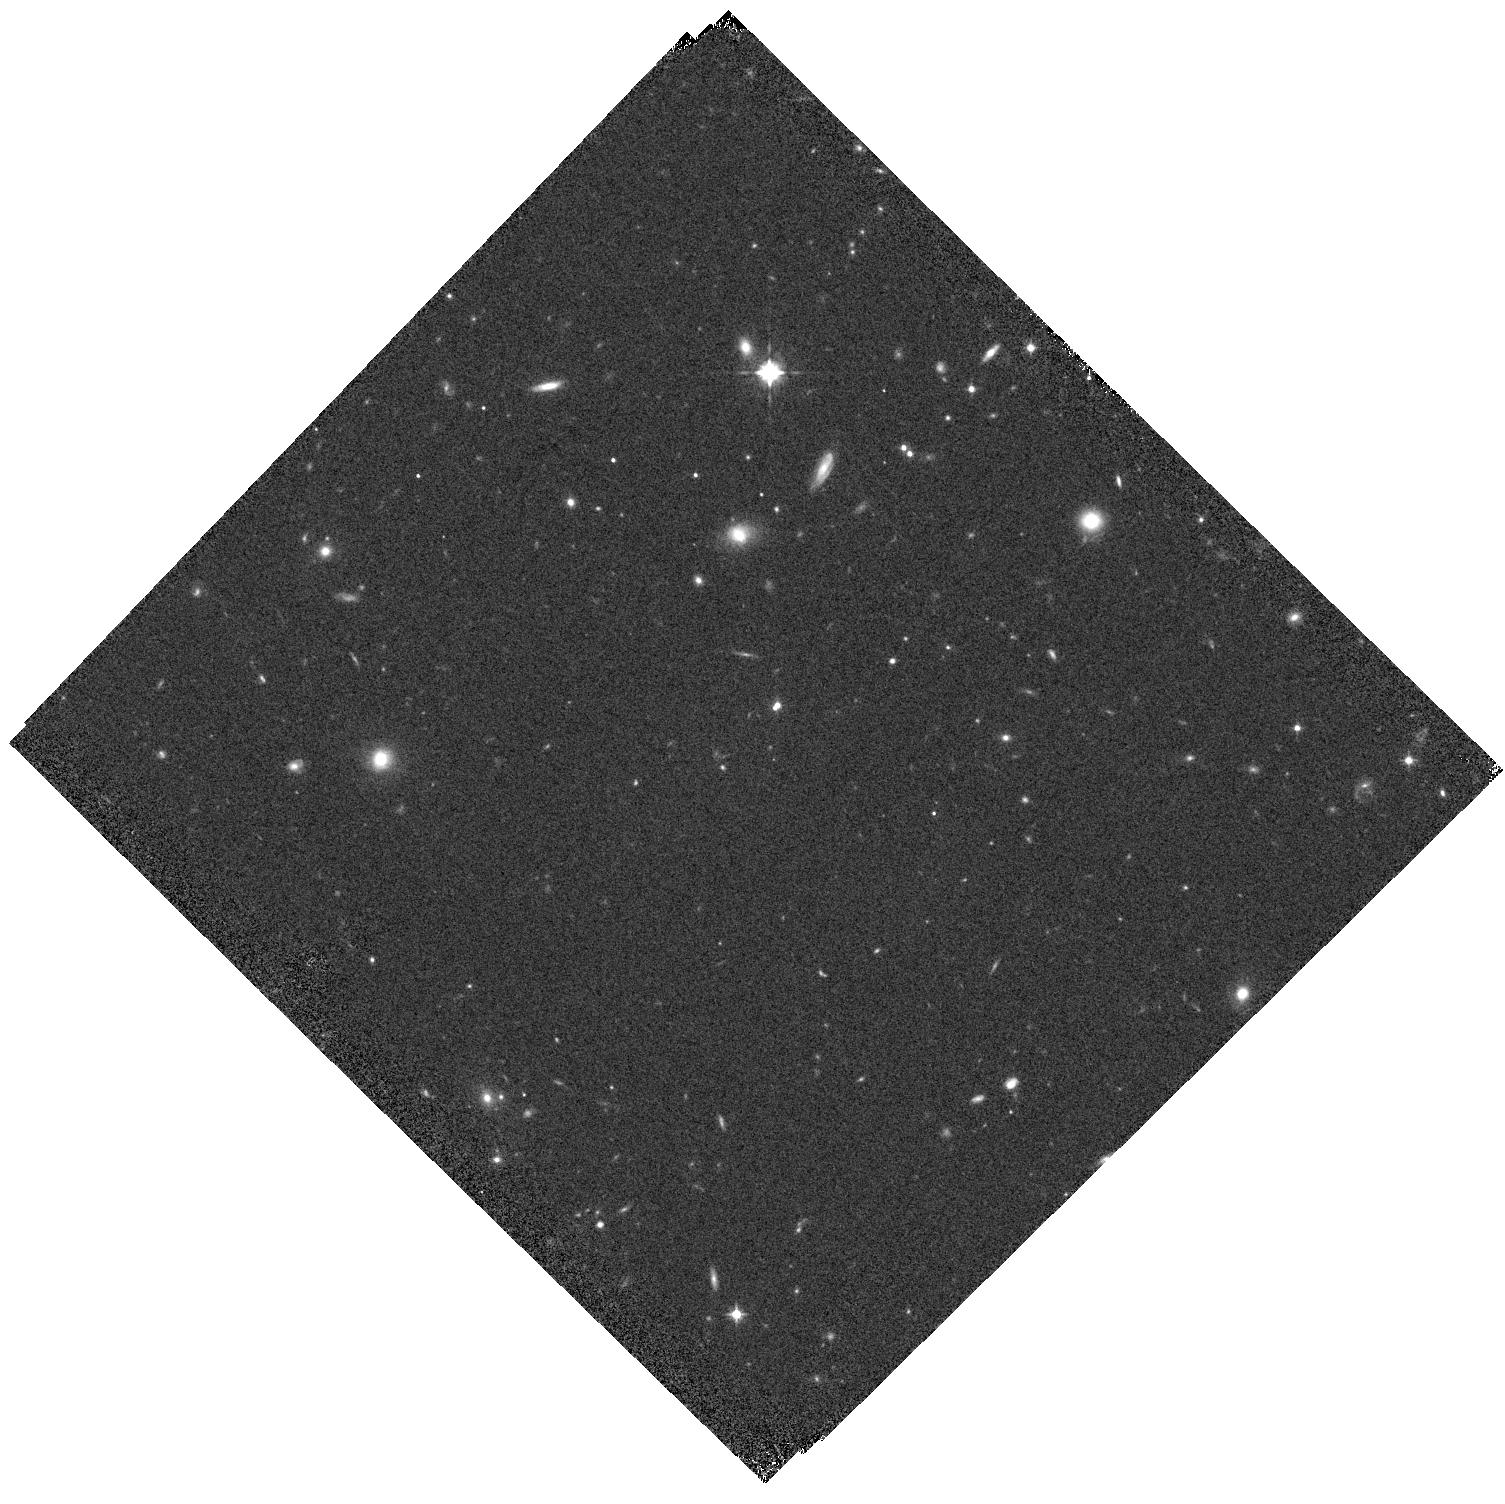
Target: SDSSJ2304-0038
Instrument: WFC3/IR
Filter: F105W
Exposure: 7 min
Observation ID: hst_17143_11_wfc3_ir_f105w_iexo11

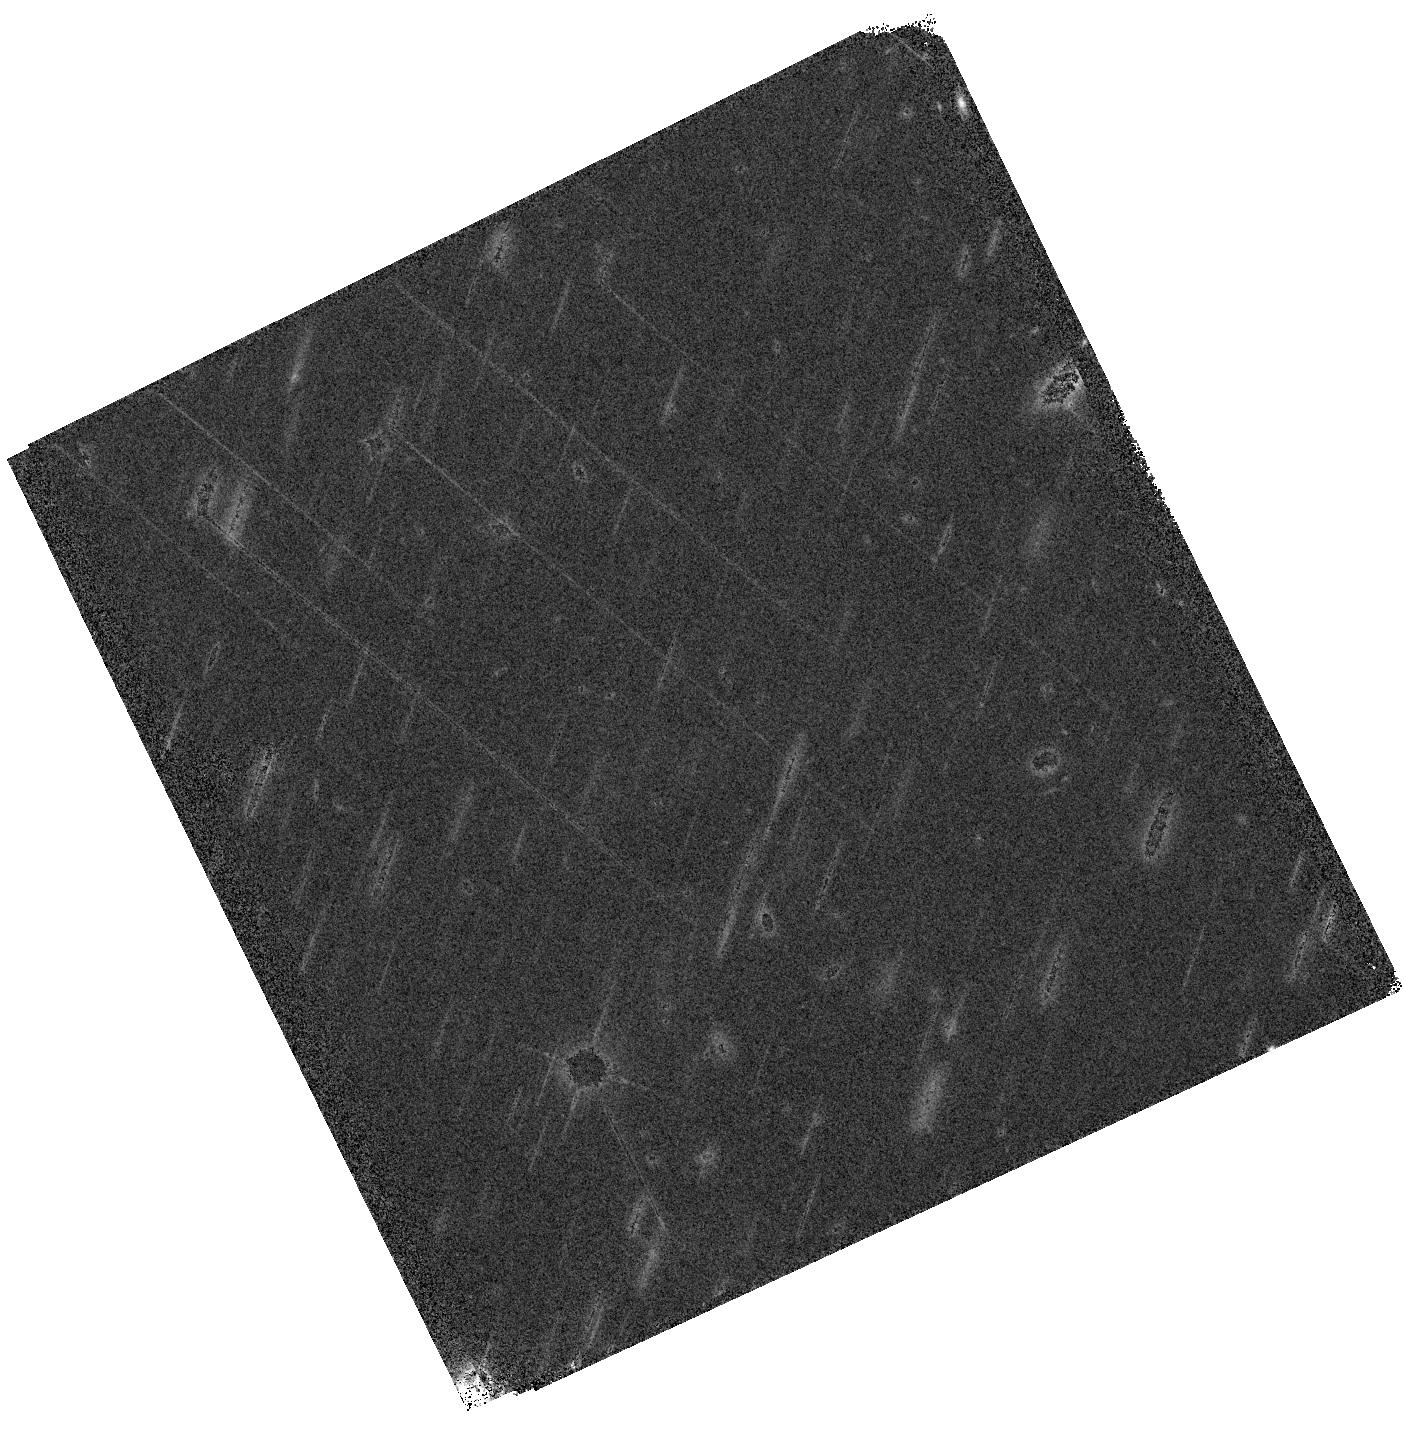
Target: SDSSJ0229-0514
Instrument: WFC3/IR
Filter: F140W
Exposure: 7 min
Observation ID: hst_17143_02_wfc3_ir_f140w_iexo02

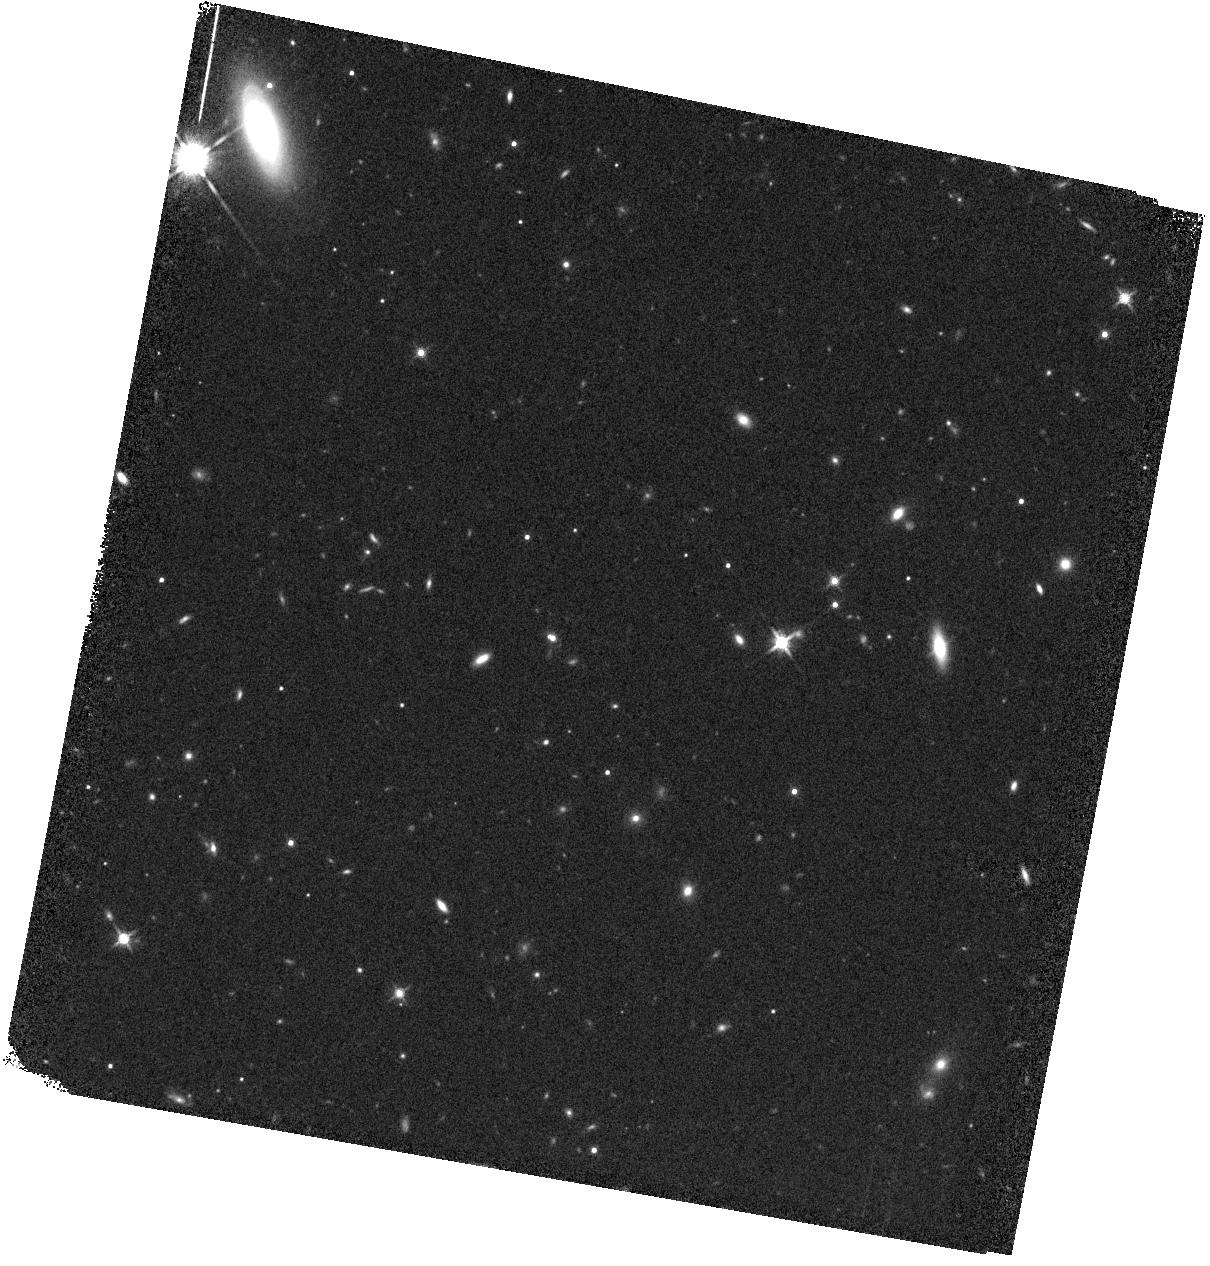
Target: SDSSJ2206+0030
Instrument: WFC3/IR
Filter: F140W
Exposure: 7 min
Observation ID: hst_17143_10_wfc3_ir_f140w_iexo10

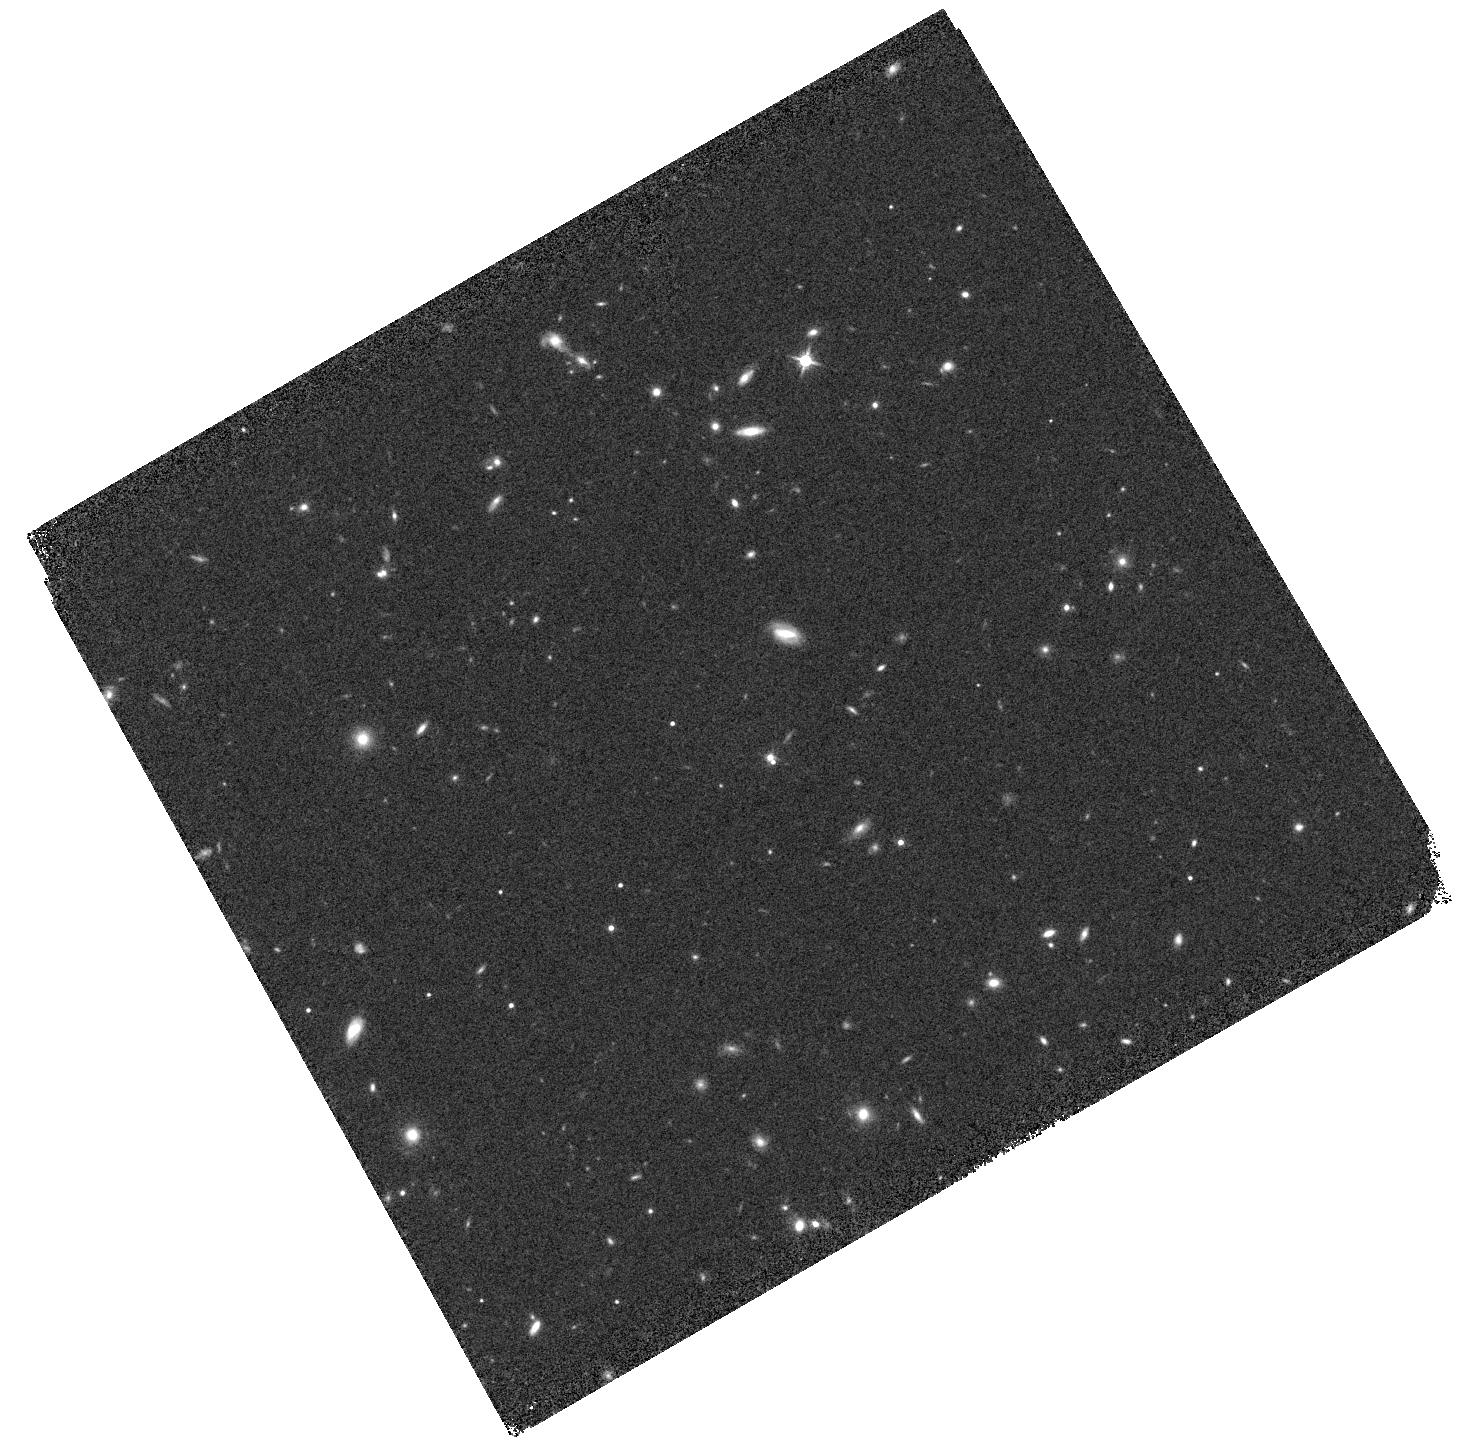
Target: SDSSJ0925-0208
Instrument: WFC3/IR
Filter: F140W
Exposure: 7 min
Observation ID: hst_17143_03_wfc3_ir_f140w_iexo03

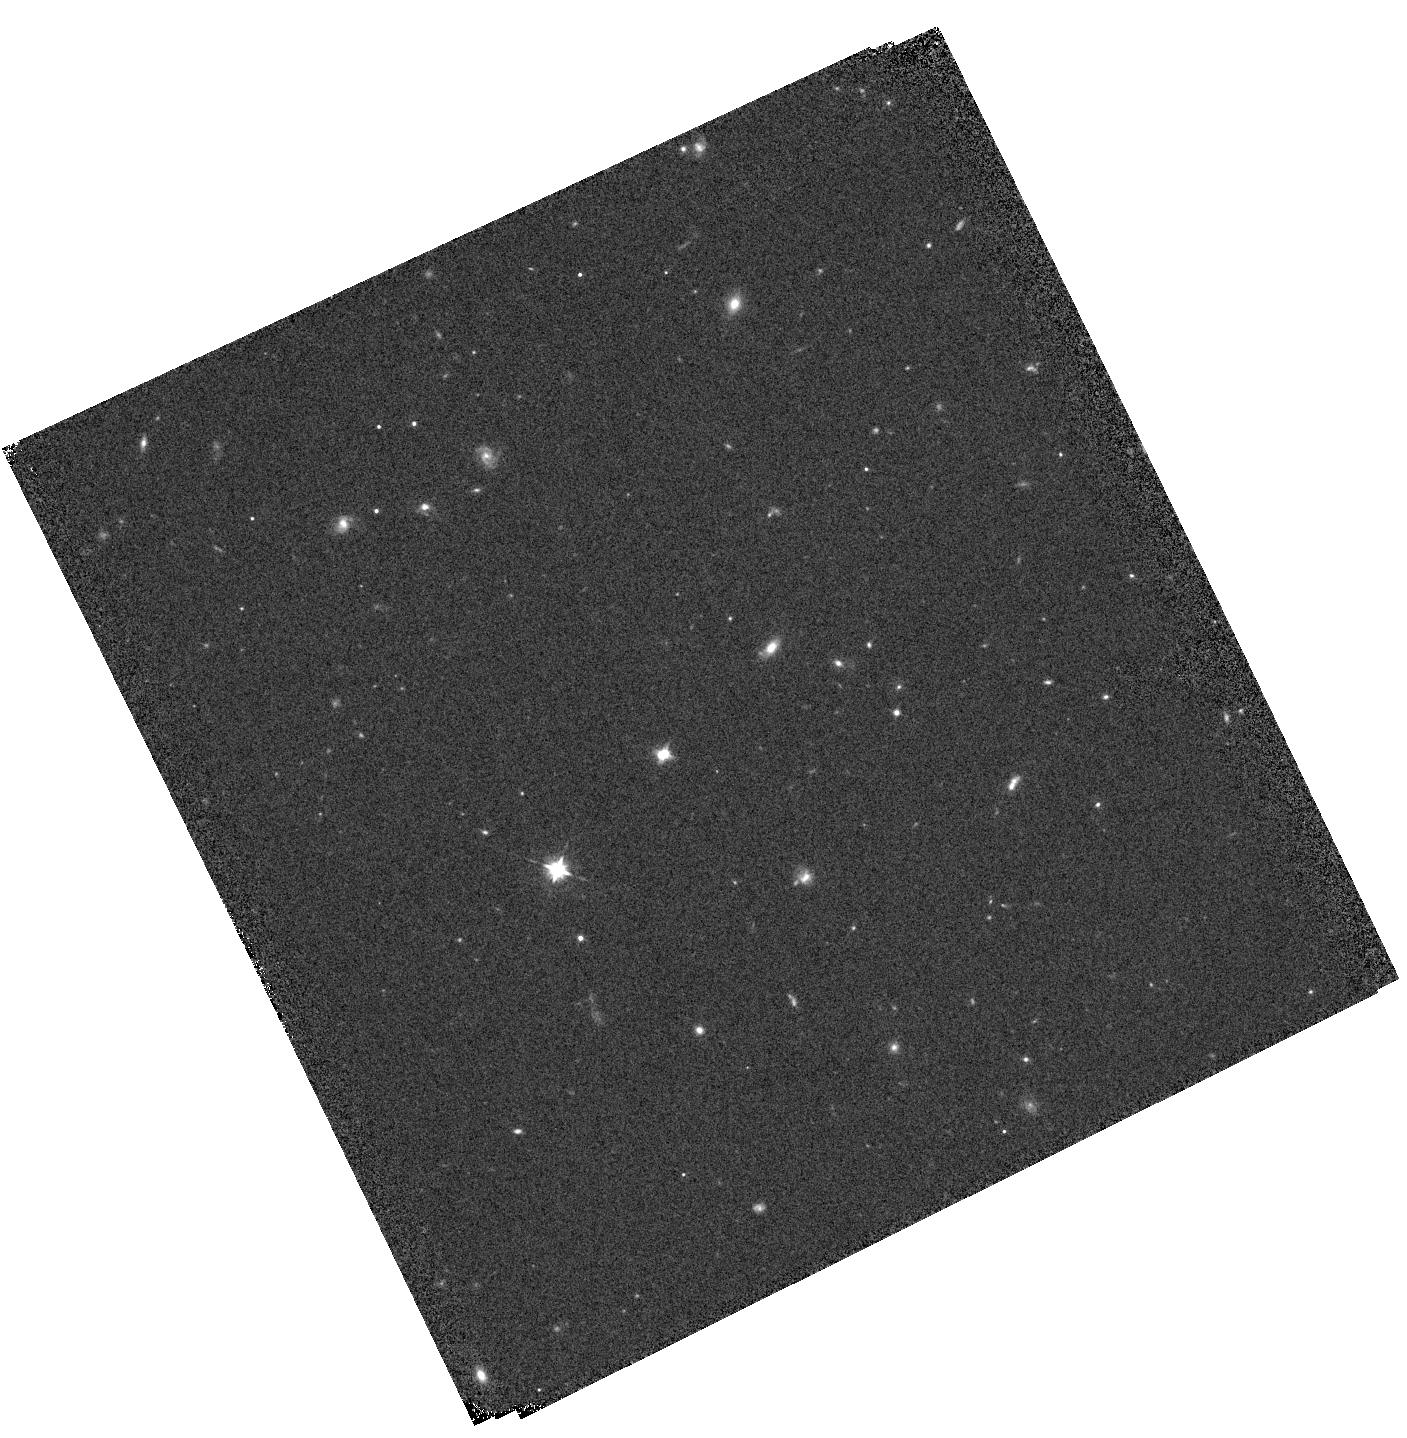
Target: SDSSJ0224+0149
Instrument: WFC3/IR
Filter: F105W
Exposure: 7 min
Observation ID: hst_17143_01_wfc3_ir_f105w_iexo01

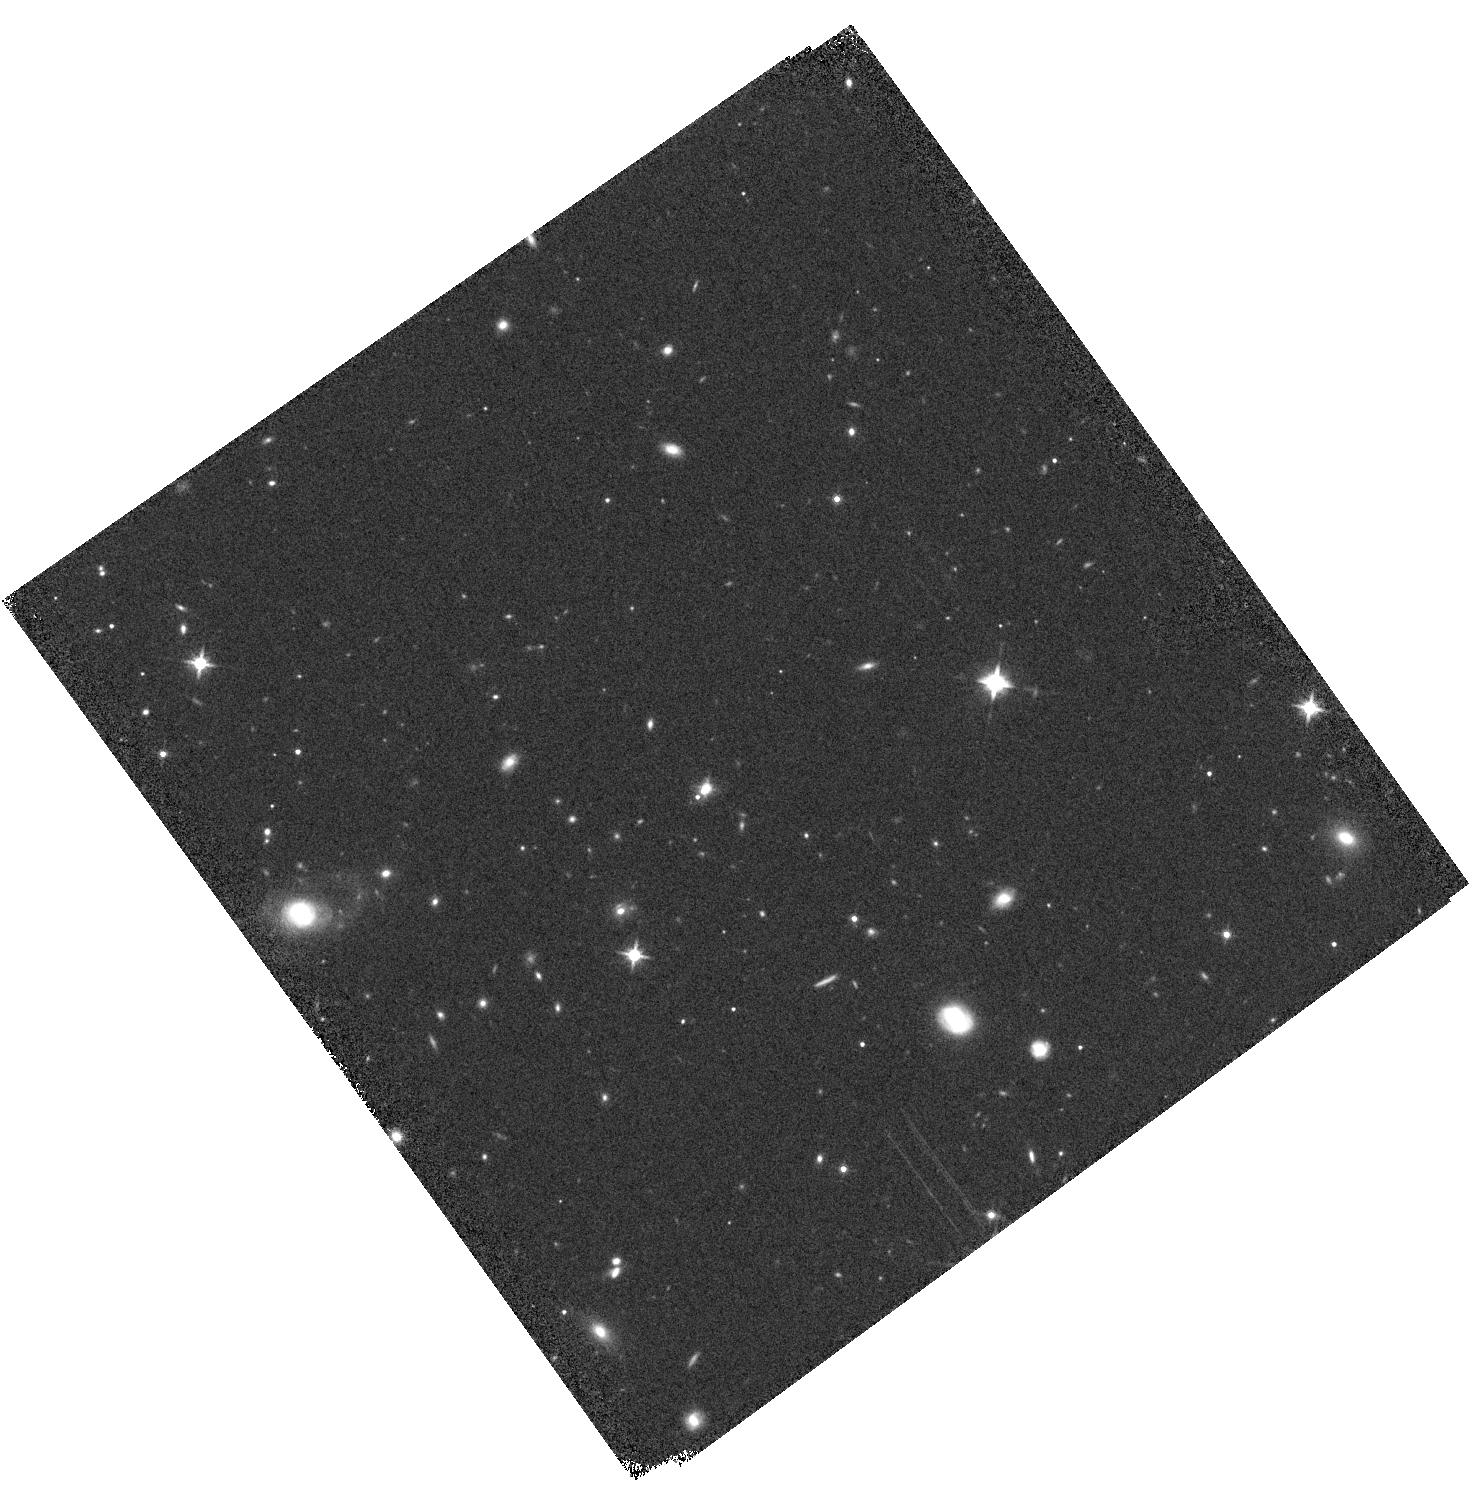
Target: SDSSJ1502+0257
Instrument: WFC3/IR
Filter: F140W
Exposure: 7 min
Observation ID: hst_17143_08_wfc3_ir_f140w_iexo08

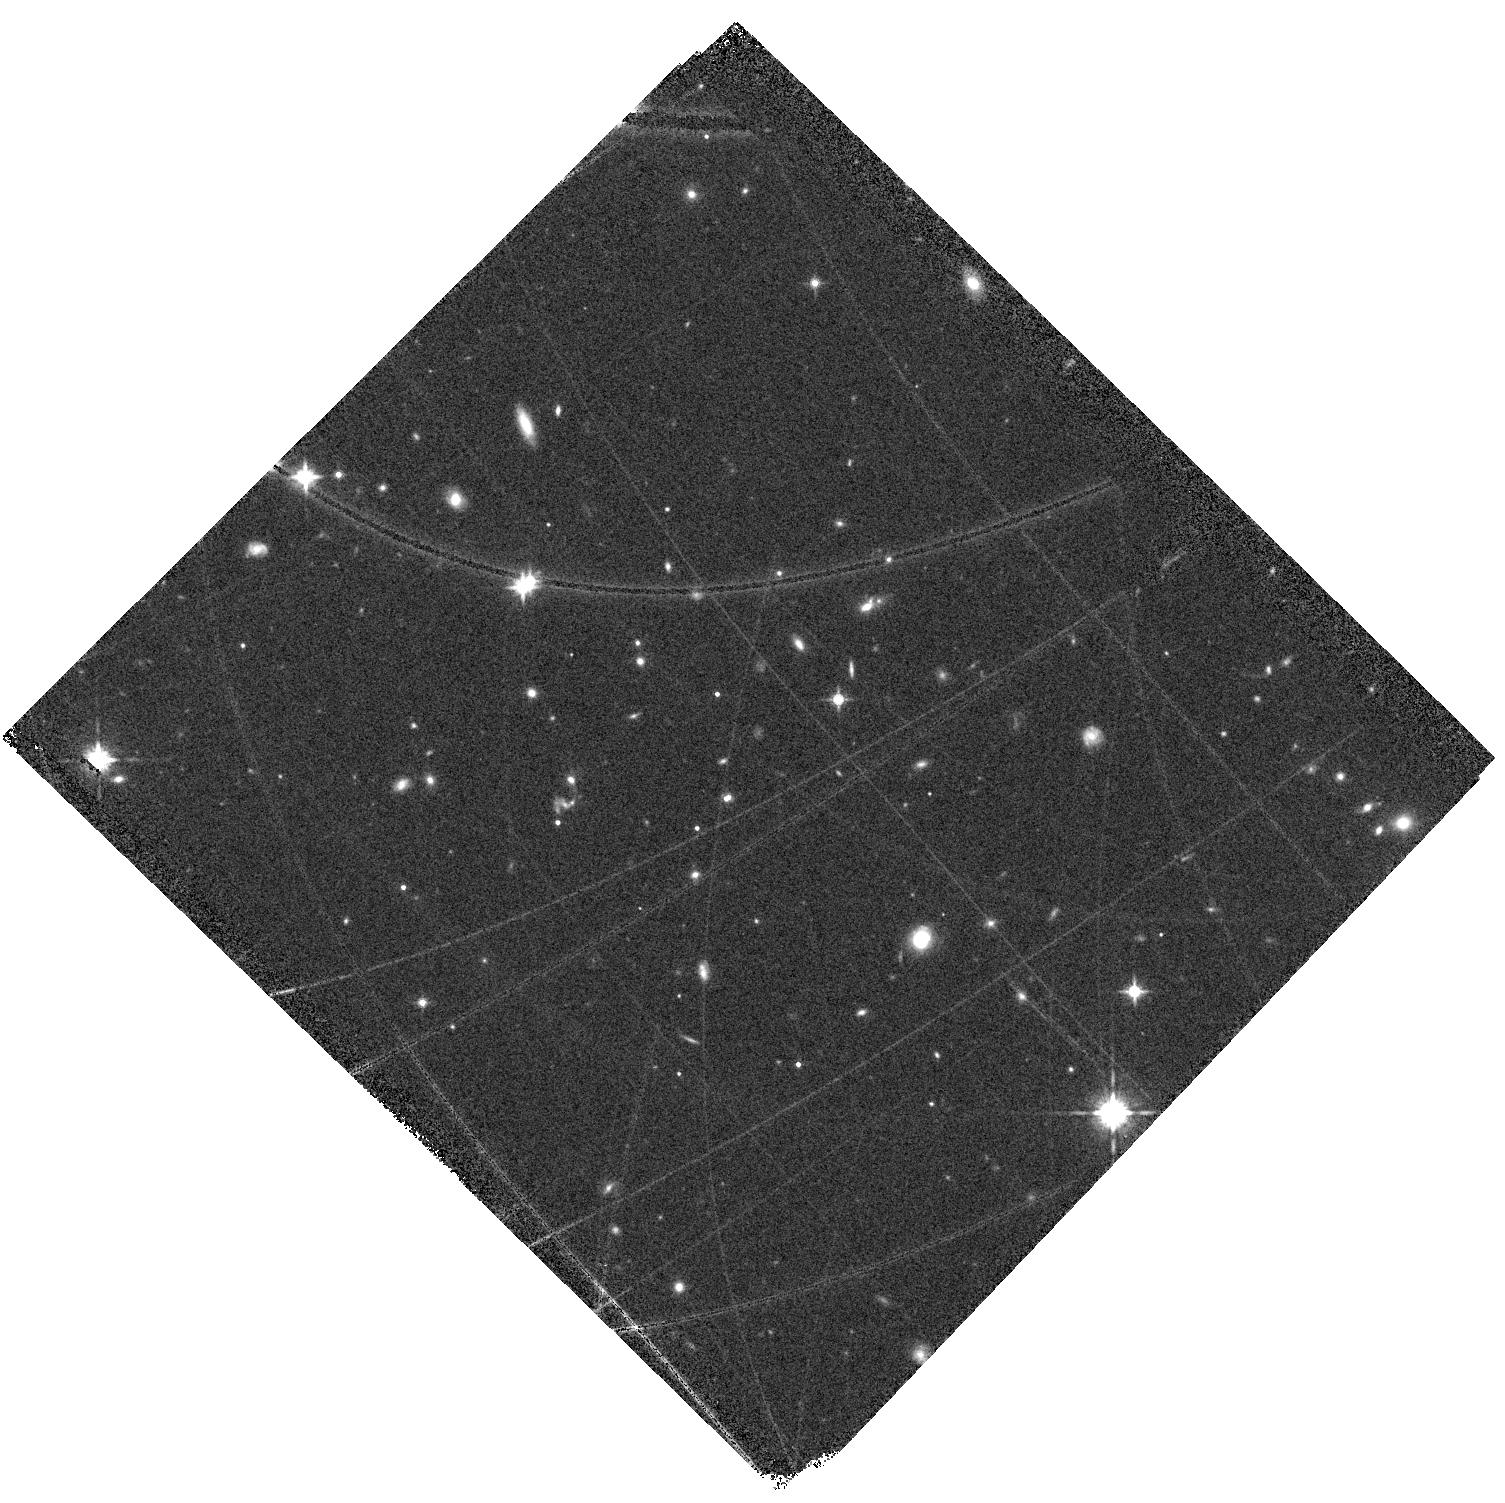
Target: SDSSJ0952-0004
Instrument: WFC3/IR
Filter: F140W
Exposure: 7 min
Observation ID: hst_17143_64_wfc3_ir_f140w_iexo64

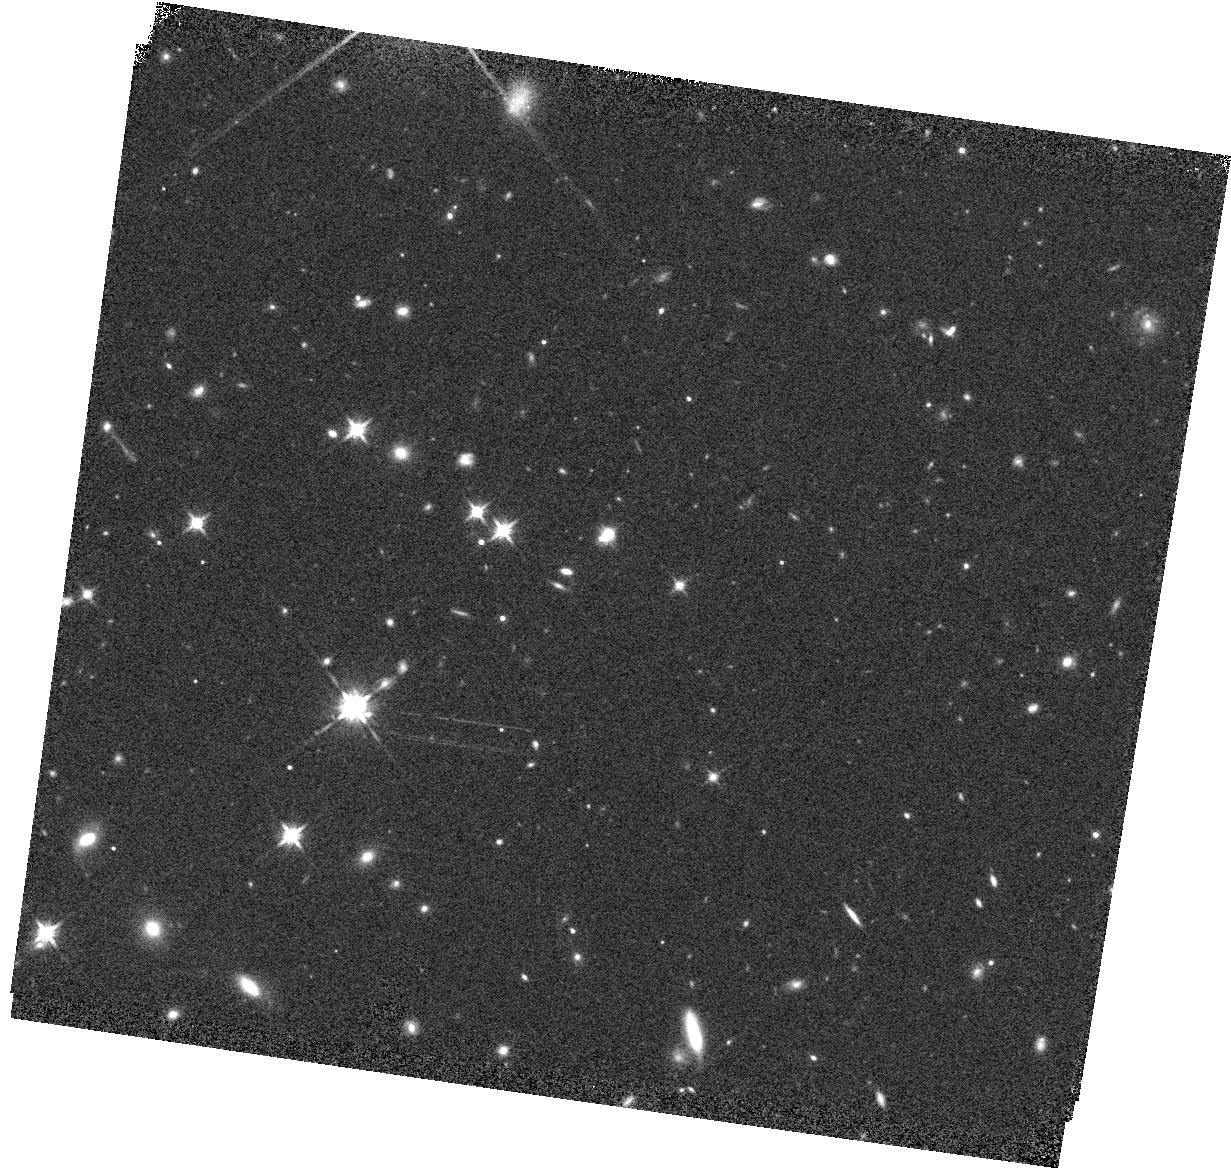
Target: SDSSJ1625+4309
Instrument: WFC3/IR
Filter: F140W
Exposure: 7 min
Observation ID: hst_17143_09_wfc3_ir_f140w_iexo09

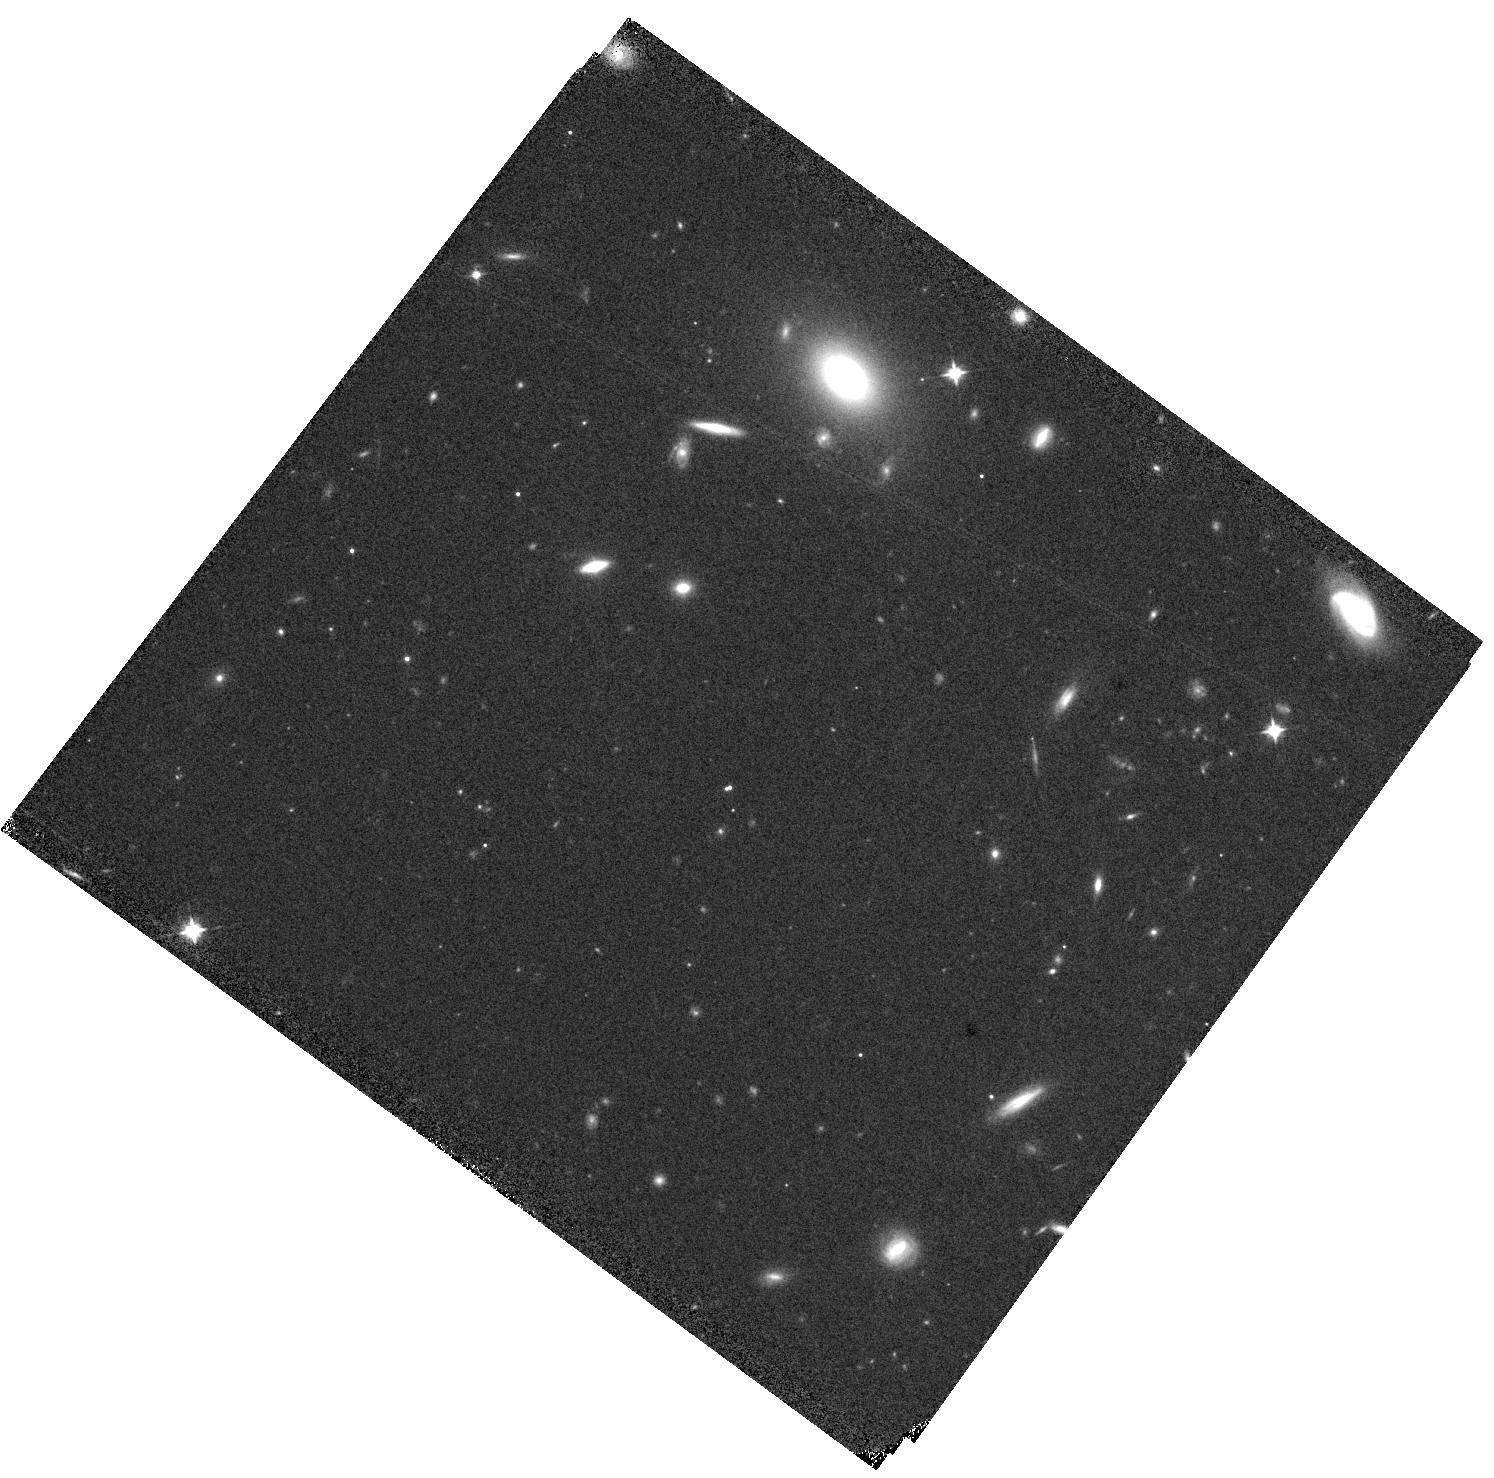
Target: SDSSJ1246-0017
Instrument: WFC3/IR
Filter: F105W
Exposure: 7 min
Observation ID: hst_17143_07_wfc3_ir_f105w_iexo07

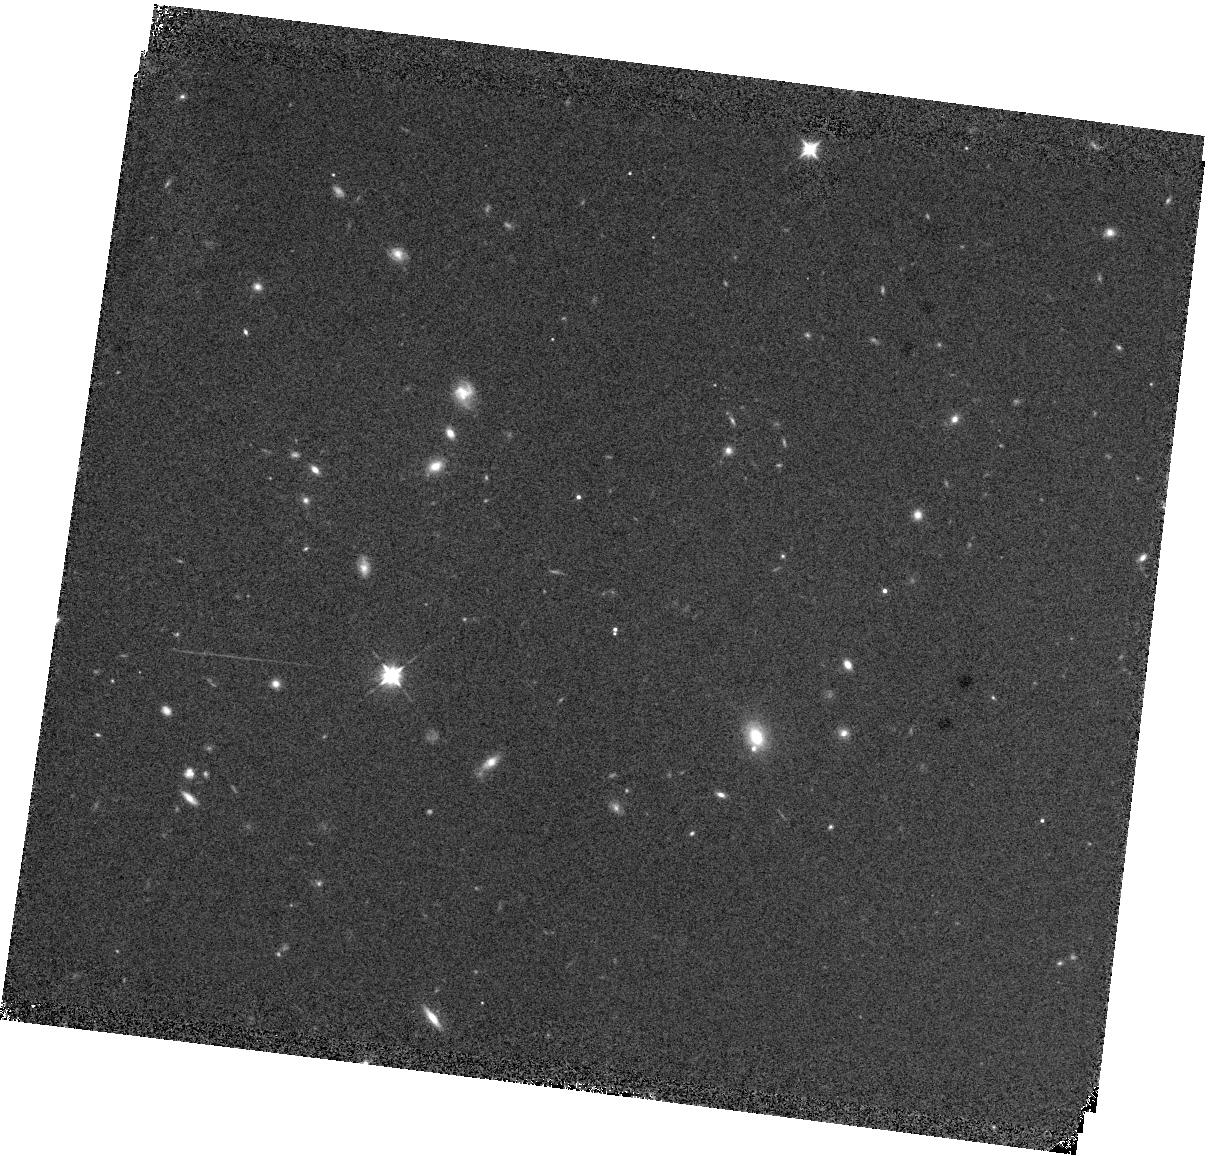
Target: SDSSJ1054+0433
Instrument: WFC3/IR
Filter: F105W
Exposure: 9 min
Observation ID: hst_17143_05_wfc3_ir_f105w_iexo05

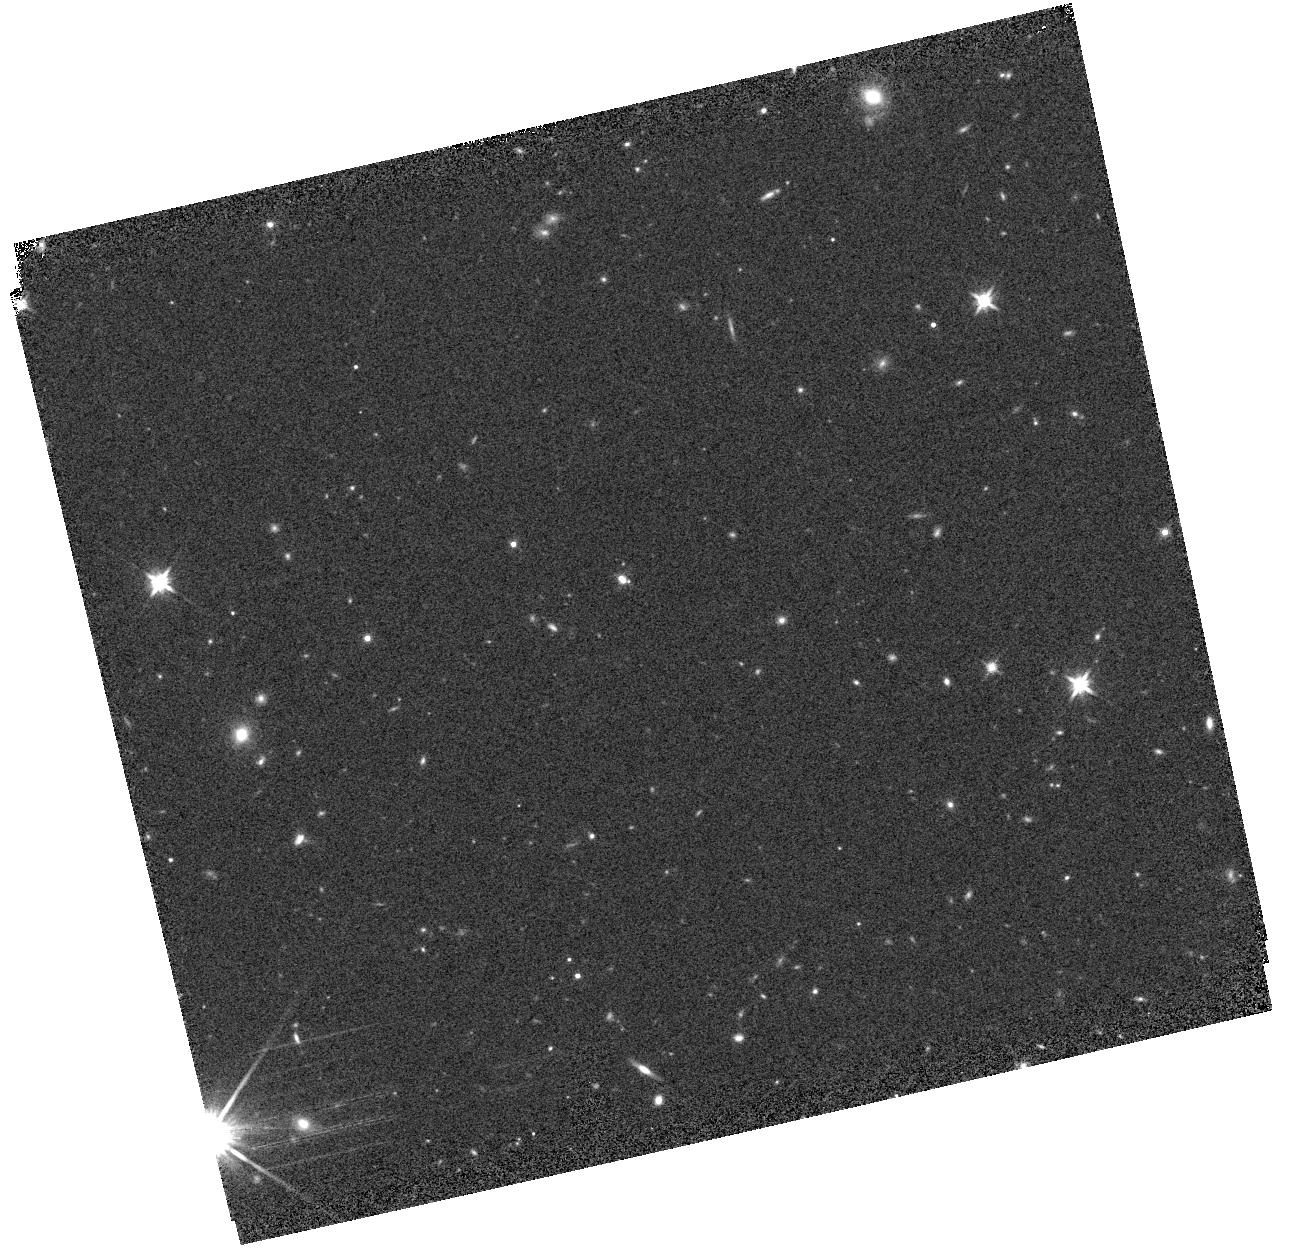
Target: SDSSJ1221-0041
Instrument: WFC3/IR
Filter: F140W
Exposure: 7 min
Observation ID: hst_17143_06_wfc3_ir_f140w_iexo06

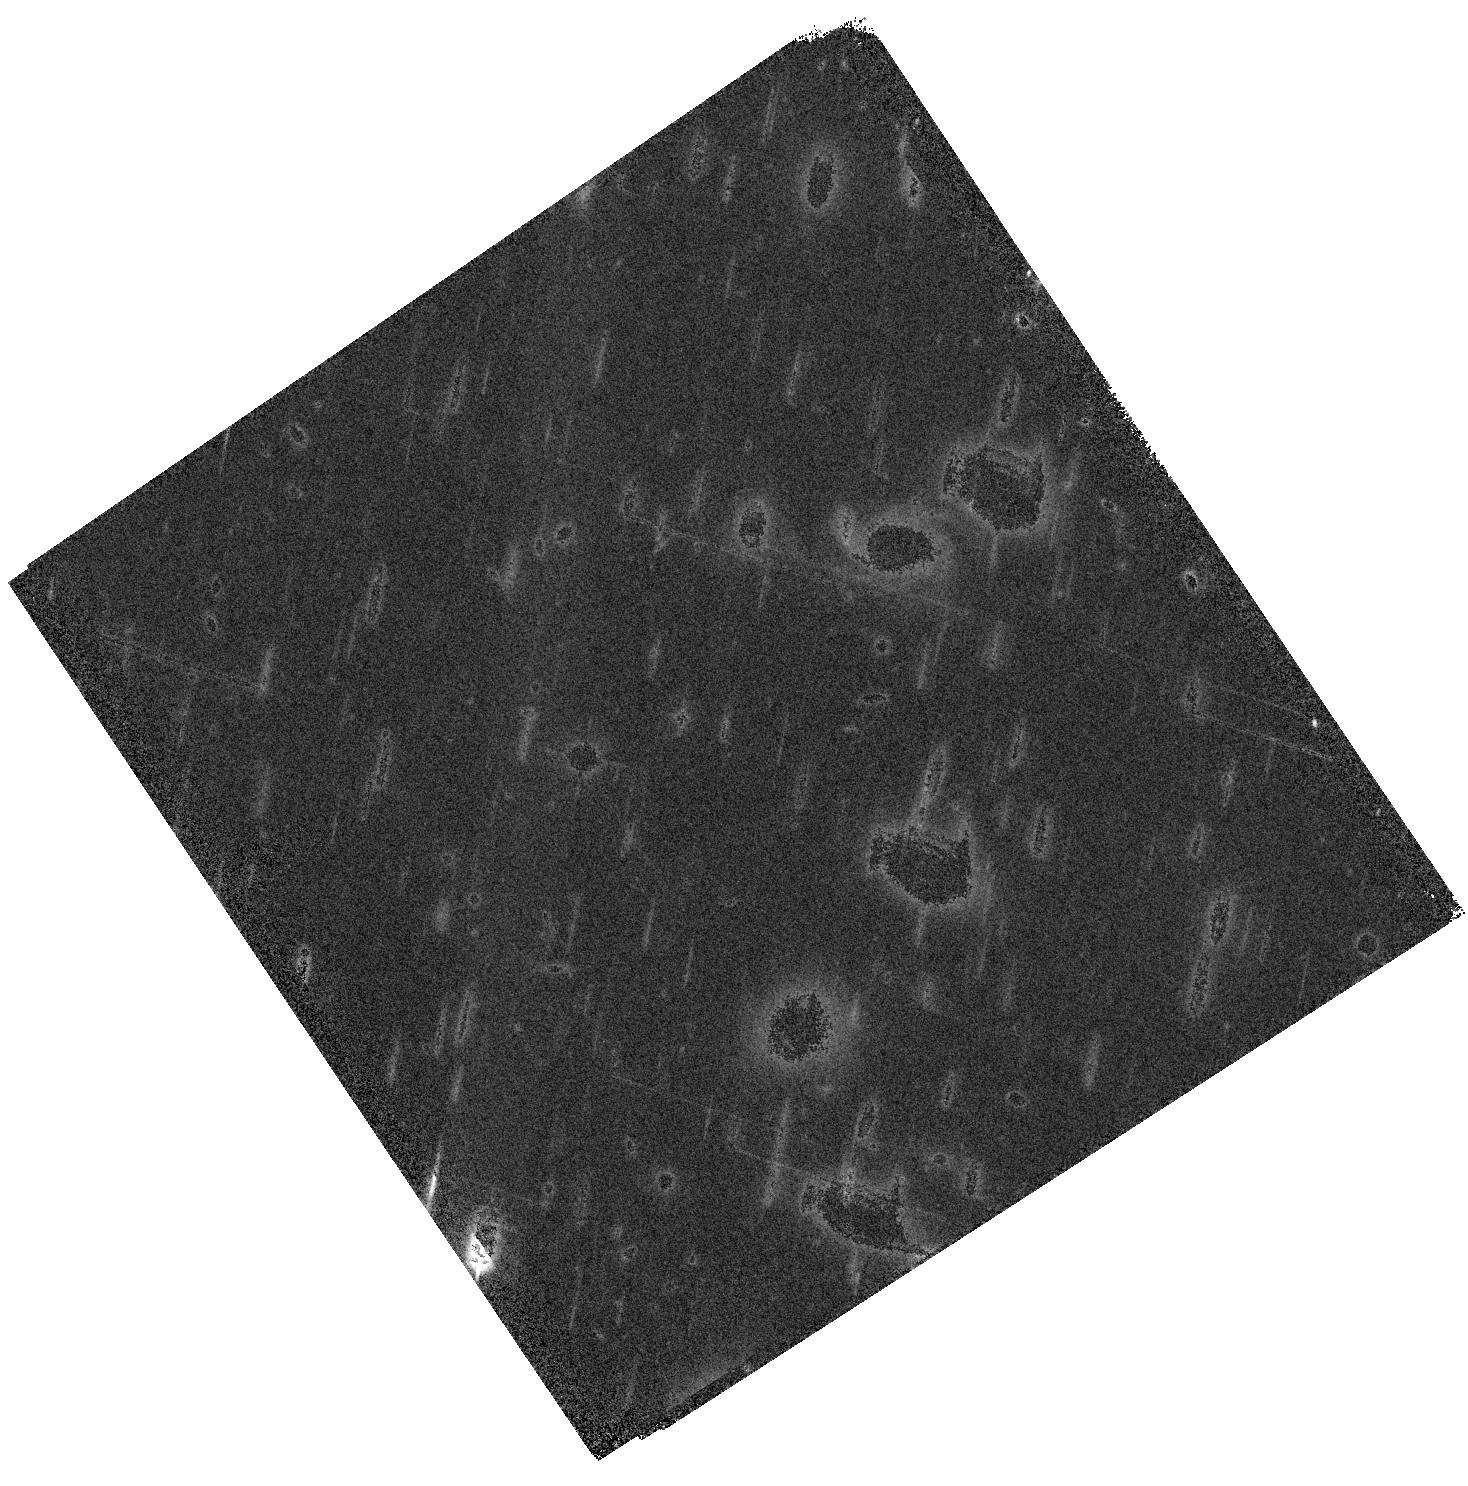
Target: SDSSJ0952-0004
Instrument: WFC3/IR
Filter: F140W
Exposure: 7 min
Observation ID: hst_17143_04_wfc3_ir_f140w_iexo04

Identification of dual quasars with close separations at z>1 (PI: Ding, Xuheng)

We propose to use HST/WFC3 in slitless grism mode to spectroscopically confirm the nature of eleven dual quasar candidates with projected separation between 0.35"-0.7" (corresponding to a projected separation of 3-6 kpc), an extremely rare population (11 out of 59, 025 quasars from a search area of 500 square degrees). With the exquisite wide and deep imaging from the Hyper Suprime-Cam Subaru Strategic Program, we have identified a population of 386 SDSS quasars as having two bright and separate components that are candidates for dual supermassive black holes, many of which are within the same host galaxy, likely the result of a major merger. For eleven candidates that have the closest separation at z>1, HST is needed to spectroscopically confirm their nature and their redshift by detection of broad emission lines from both objects. The high sensitivity of HST would further help us to rule out the possibility of lensing. Any confirmed physical quasar pair from our candidates would be the first case ever confirmed that has a projected separation below 6 kpc beyond z>1. This sample will be the key to understanding the merger process and how it affects galaxy evolution and AGN activity, since they are at close to final coalescence stage. Furthermore, this program will provide remarkable laboratories for studying the fueling of dual supermassive black holes with ALMA study. Moreover, taken together with the wider separation dual quasars confirmed by ground-based observations, we will measure the dual quasar fraction and its evolution up to z~3. The results will be compared with the predictions from recent hydrodynamic cosmological simulations.